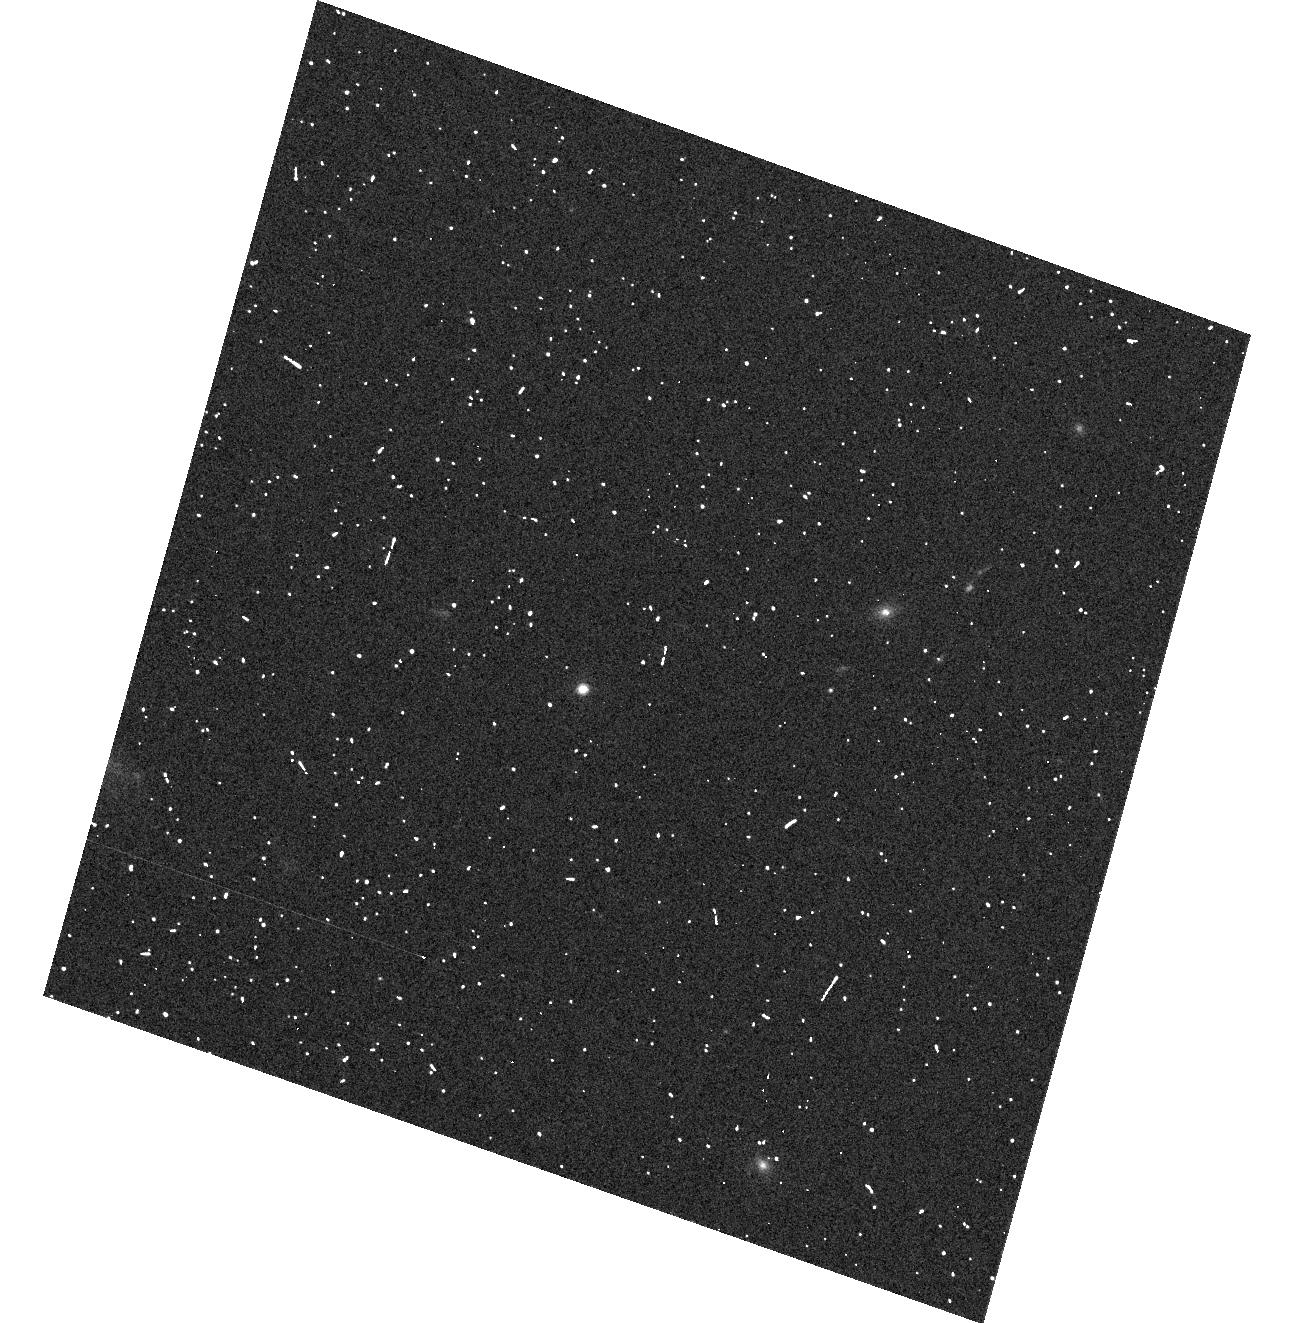
Target: 2M0036+18. Instrument: ACS/WFC. Filter: F606W. Exposure: 2 min. Observation ID: hst_10740_04_acs_wfc_f606w_j9j904

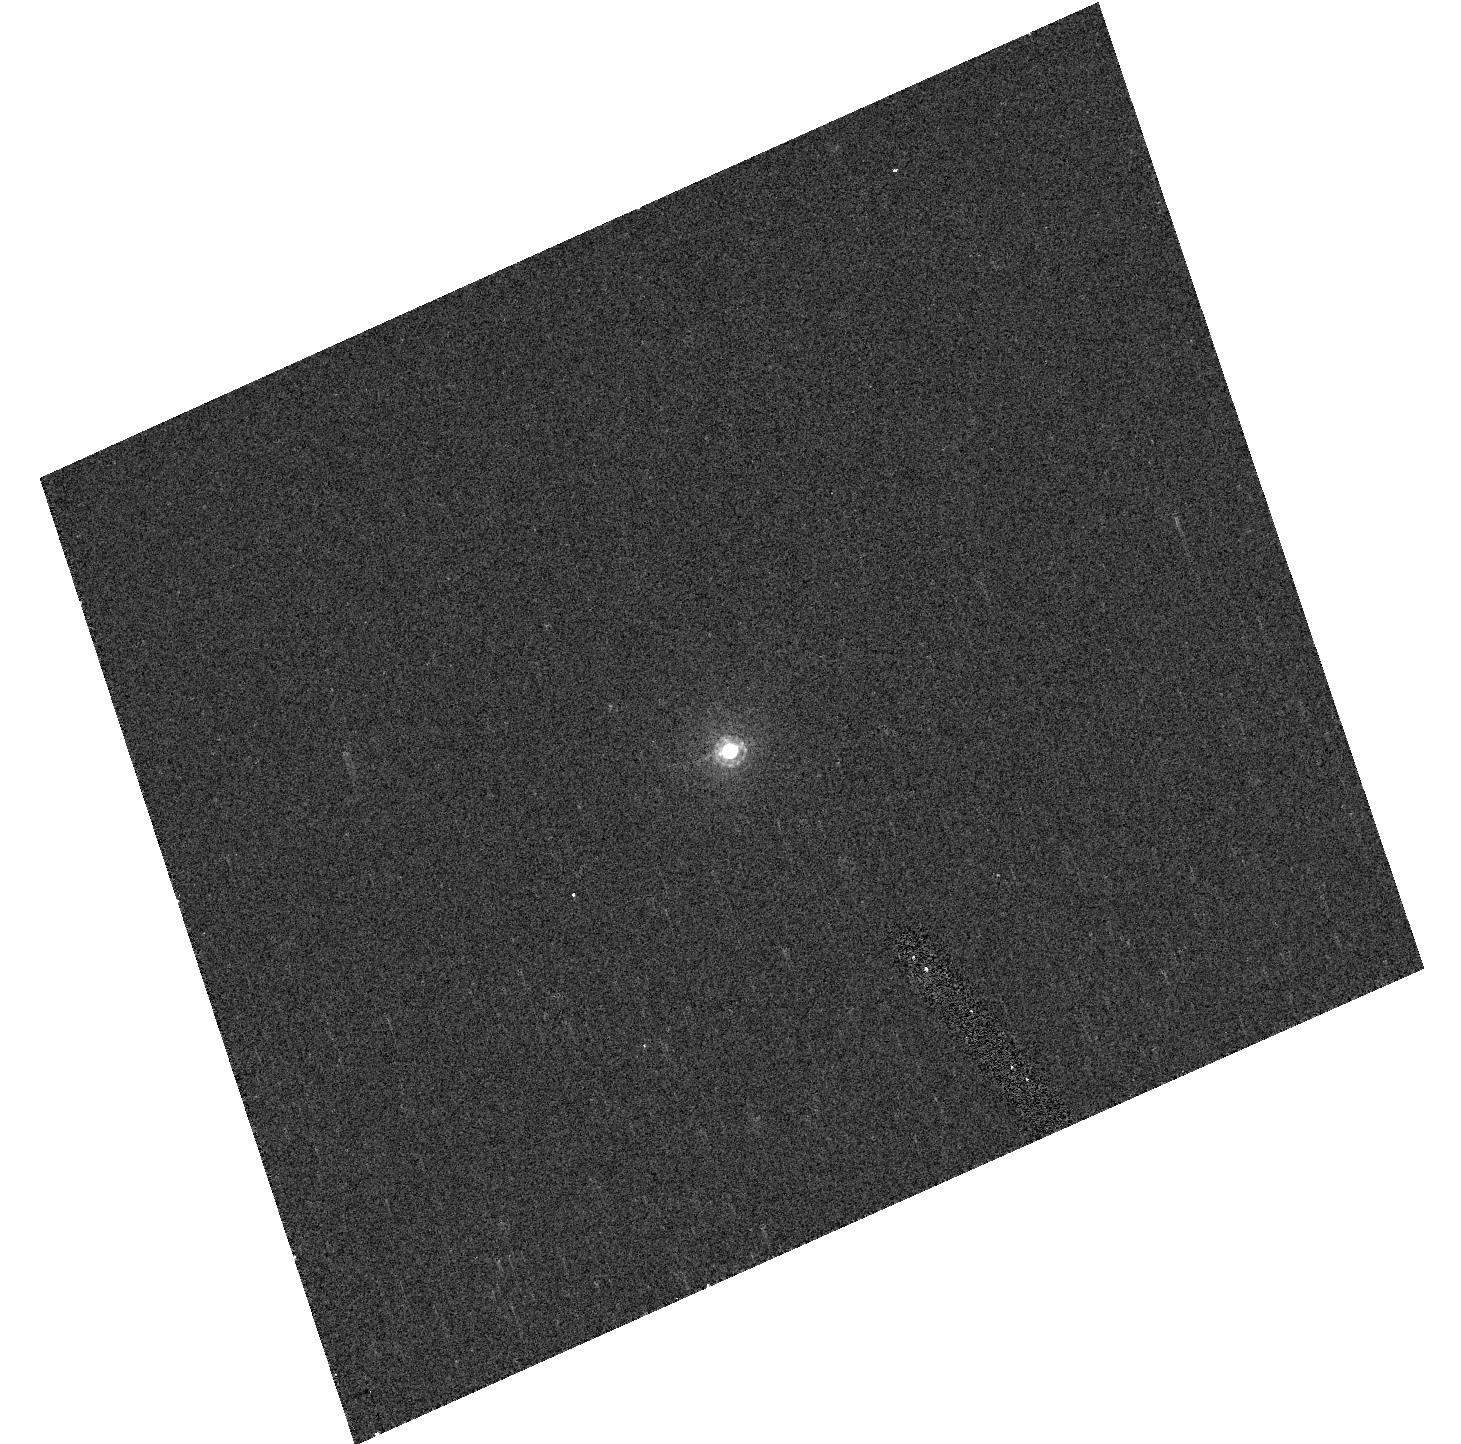
Target: SNAP-2. Instrument: ACS/HRC. Filter: F850LP. Exposure: 2 min. Observation ID: hst_10740_07_acs_hrc_f850lp_j9j907

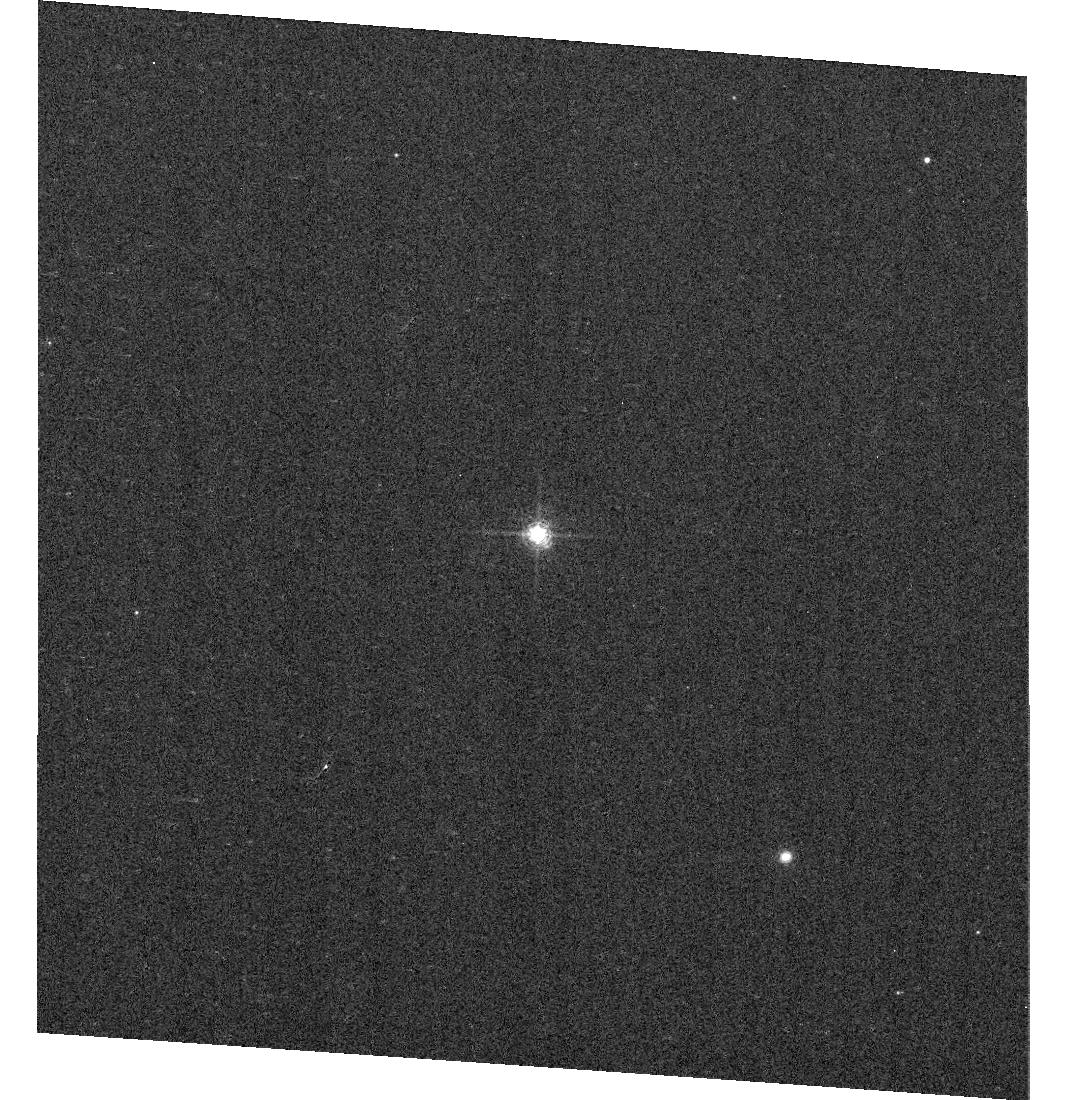
Target: GD71. Instrument: ACS/WFC. Filter: F658N. Exposure: 2 min. Observation ID: hst_10740_02_acs_wfc_f658n_j9j902

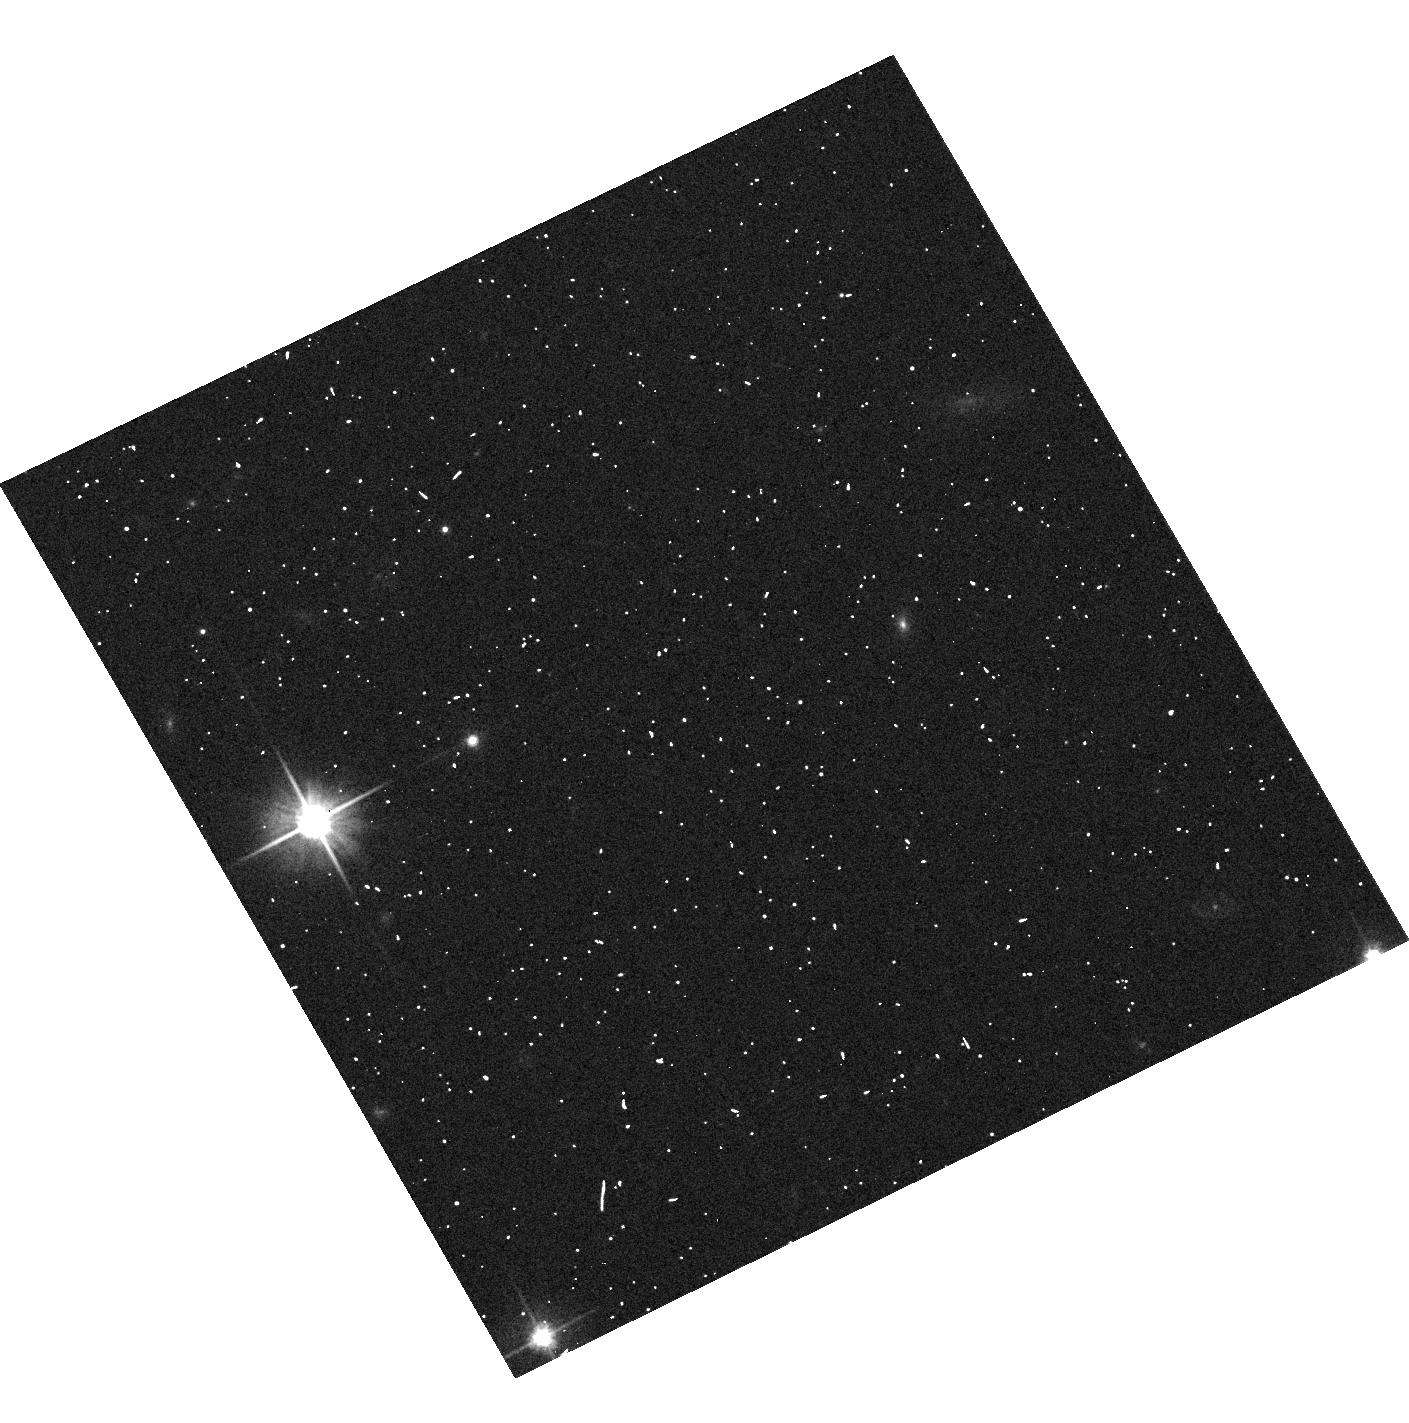
Target: 2M0559-14. Instrument: ACS/WFC. Filter: F606W. Exposure: 3 min. Observation ID: hst_10740_05_acs_wfc_f606w_j9j905

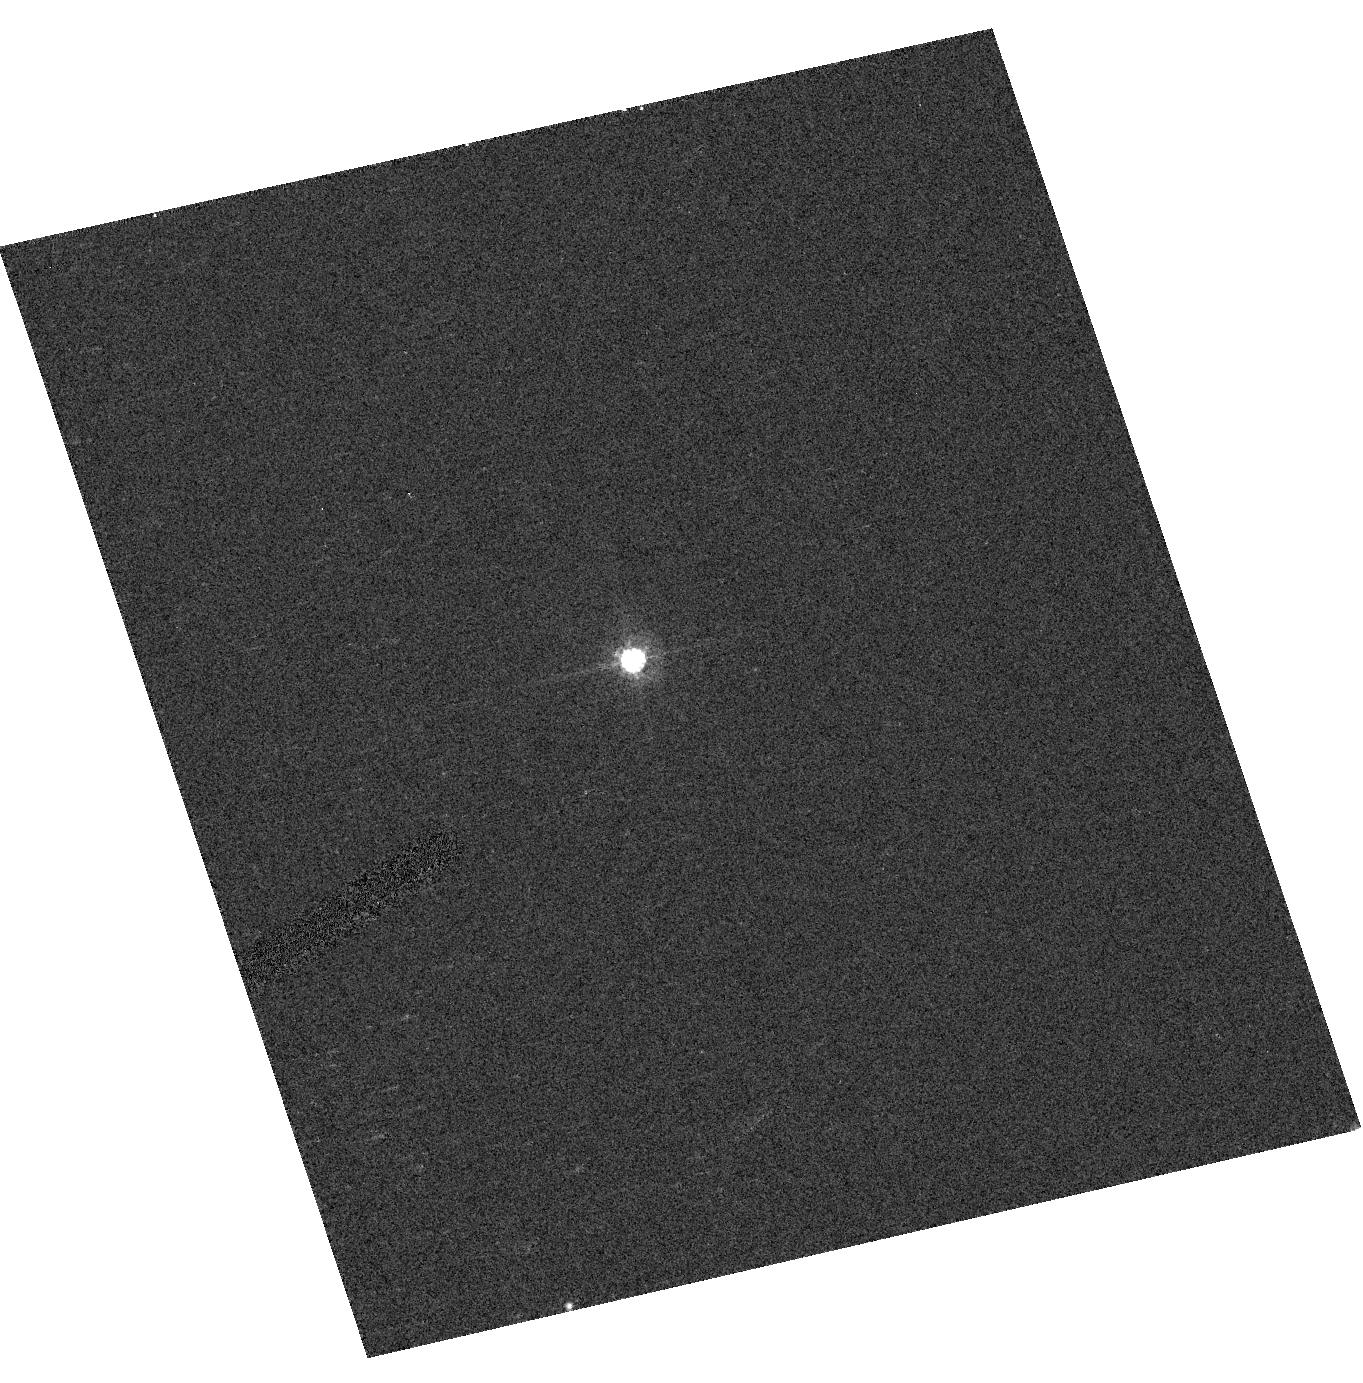
Target: VB-8. Instrument: ACS/HRC. Filter: F606W. Exposure: 2 min. Observation ID: hst_10740_03_acs_hrc_f606w_j9j903

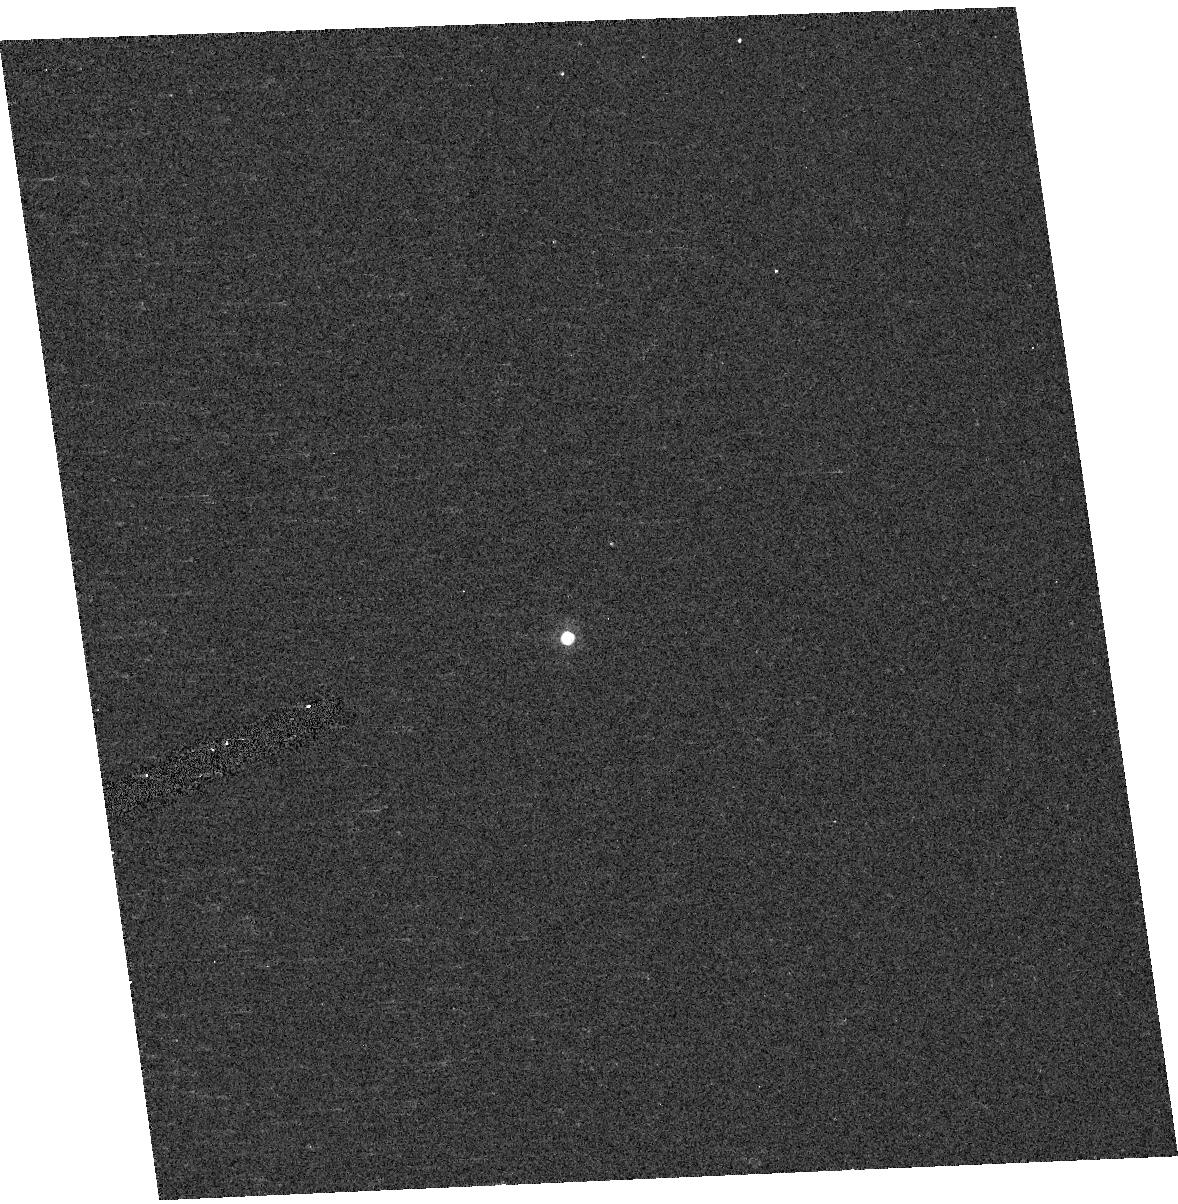
Target: WD1657+343. Instrument: ACS/HRC. Filter: F850LP. Exposure: 2 min. Observation ID: hst_10740_06_acs_hrc_f850lp_j9j906

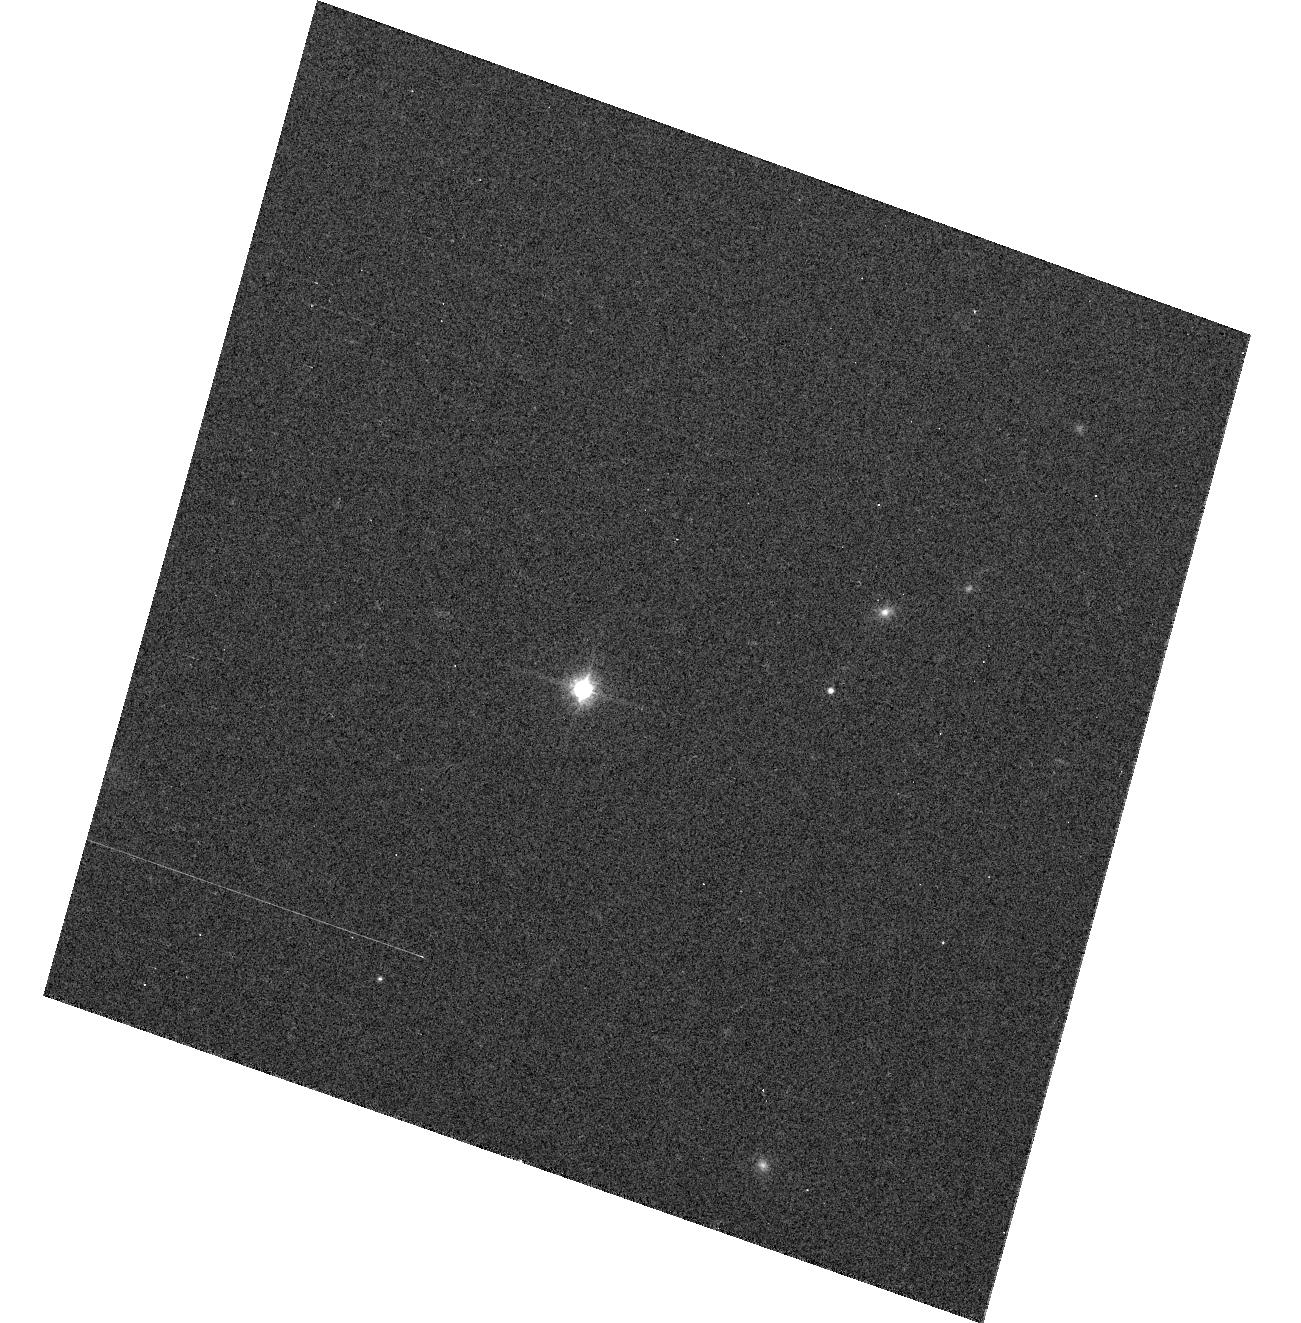
Target: 2M0036+18. Instrument: ACS/WFC. Filter: F814W. Exposure: 1 min. Observation ID: hst_10740_04_acs_wfc_f814w_j9j904

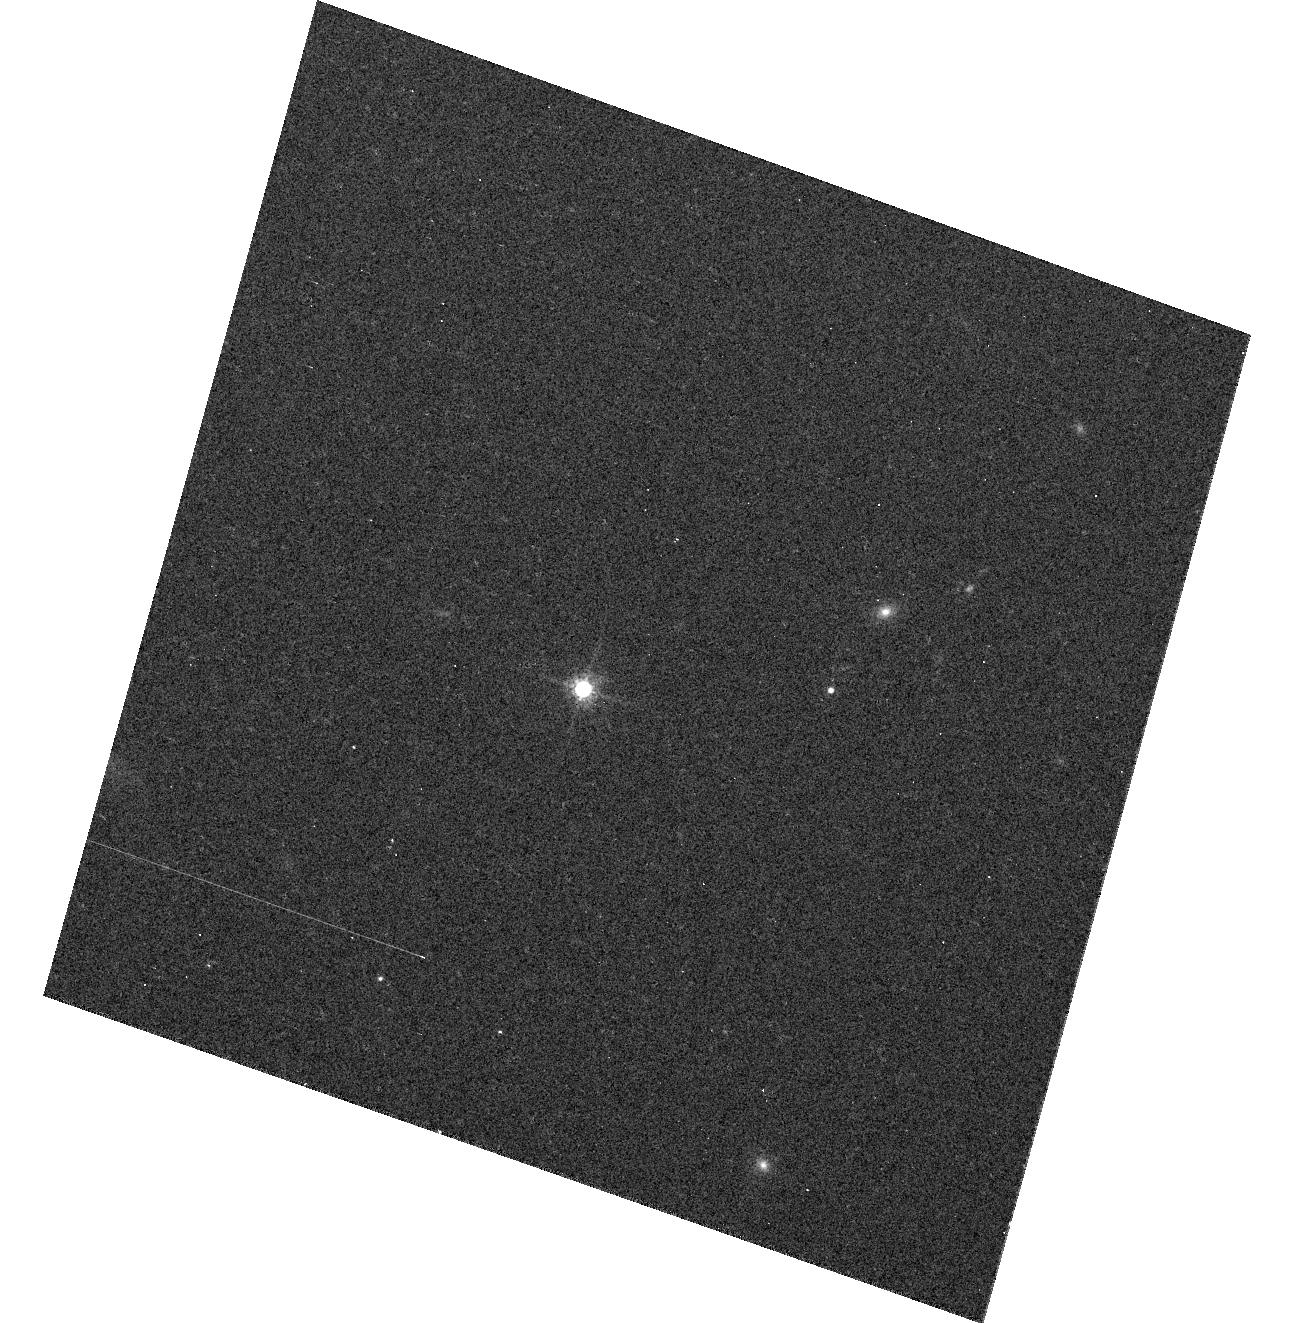
Target: 2M0036+18. Instrument: ACS/WFC. Filter: F775W. Exposure: 3 min. Observation ID: hst_10740_04_acs_wfc_f775w_j9j904

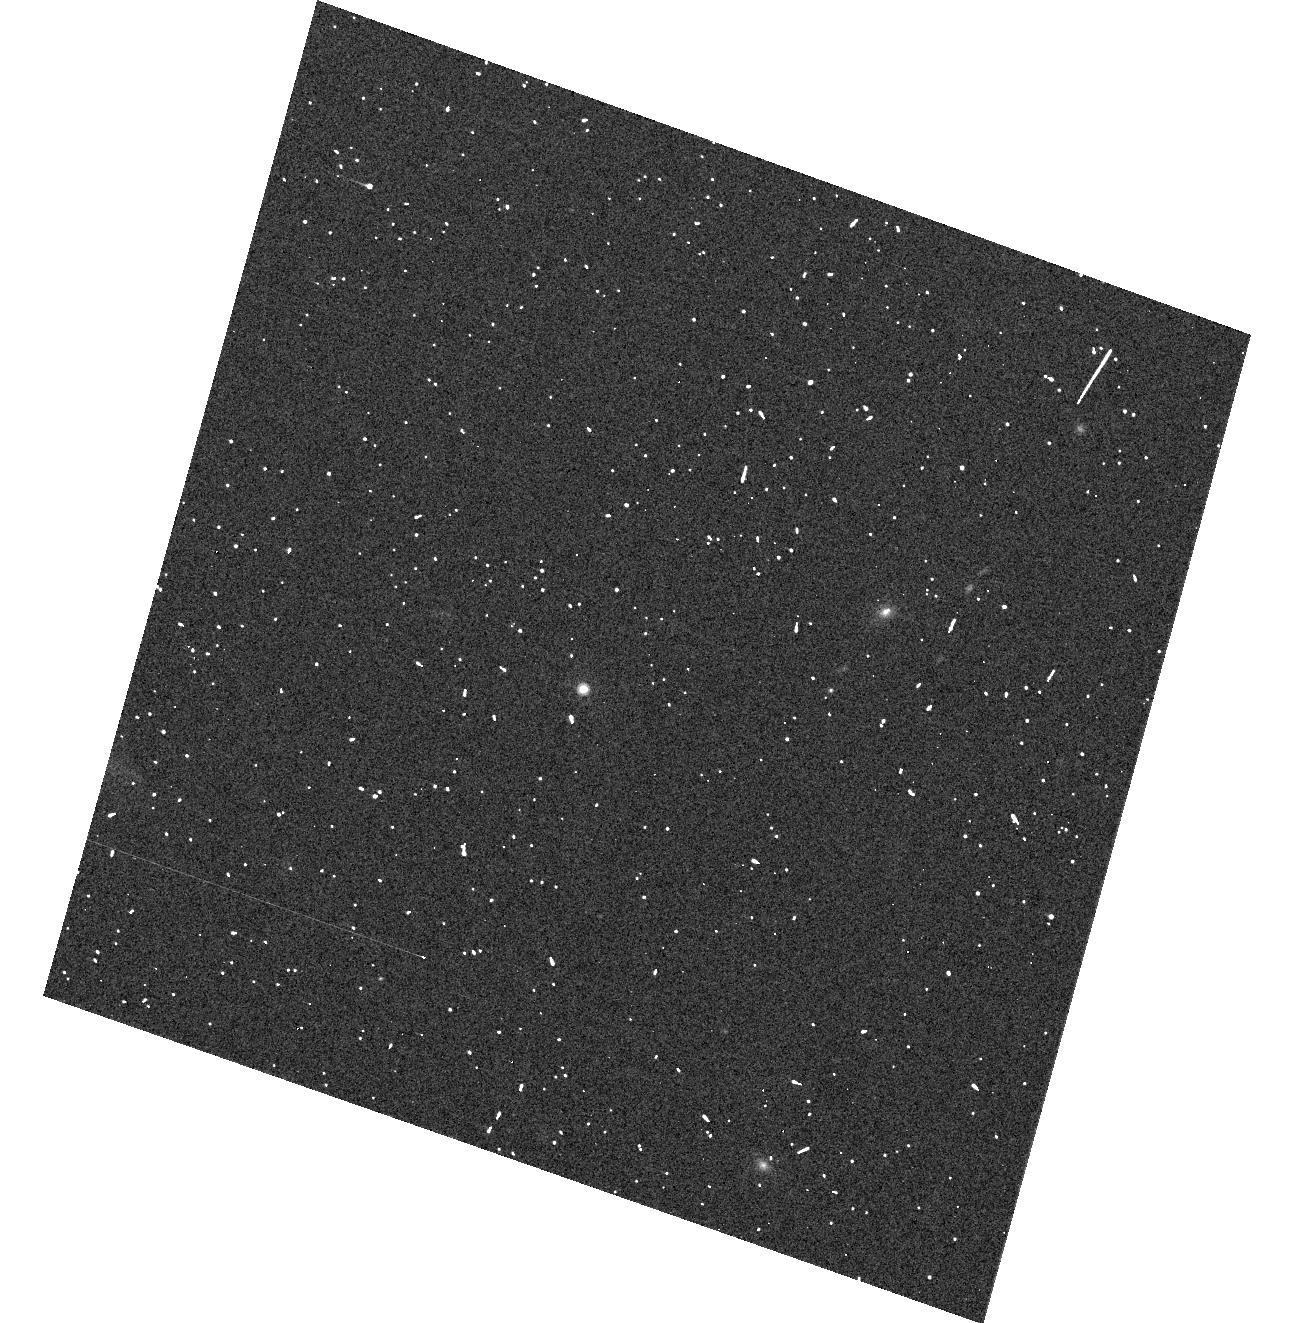
Target: 2M0036+18. Instrument: ACS/WFC. Filter: F625W. Exposure: 2 min. Observation ID: hst_10740_04_acs_wfc_f625w_j9j904

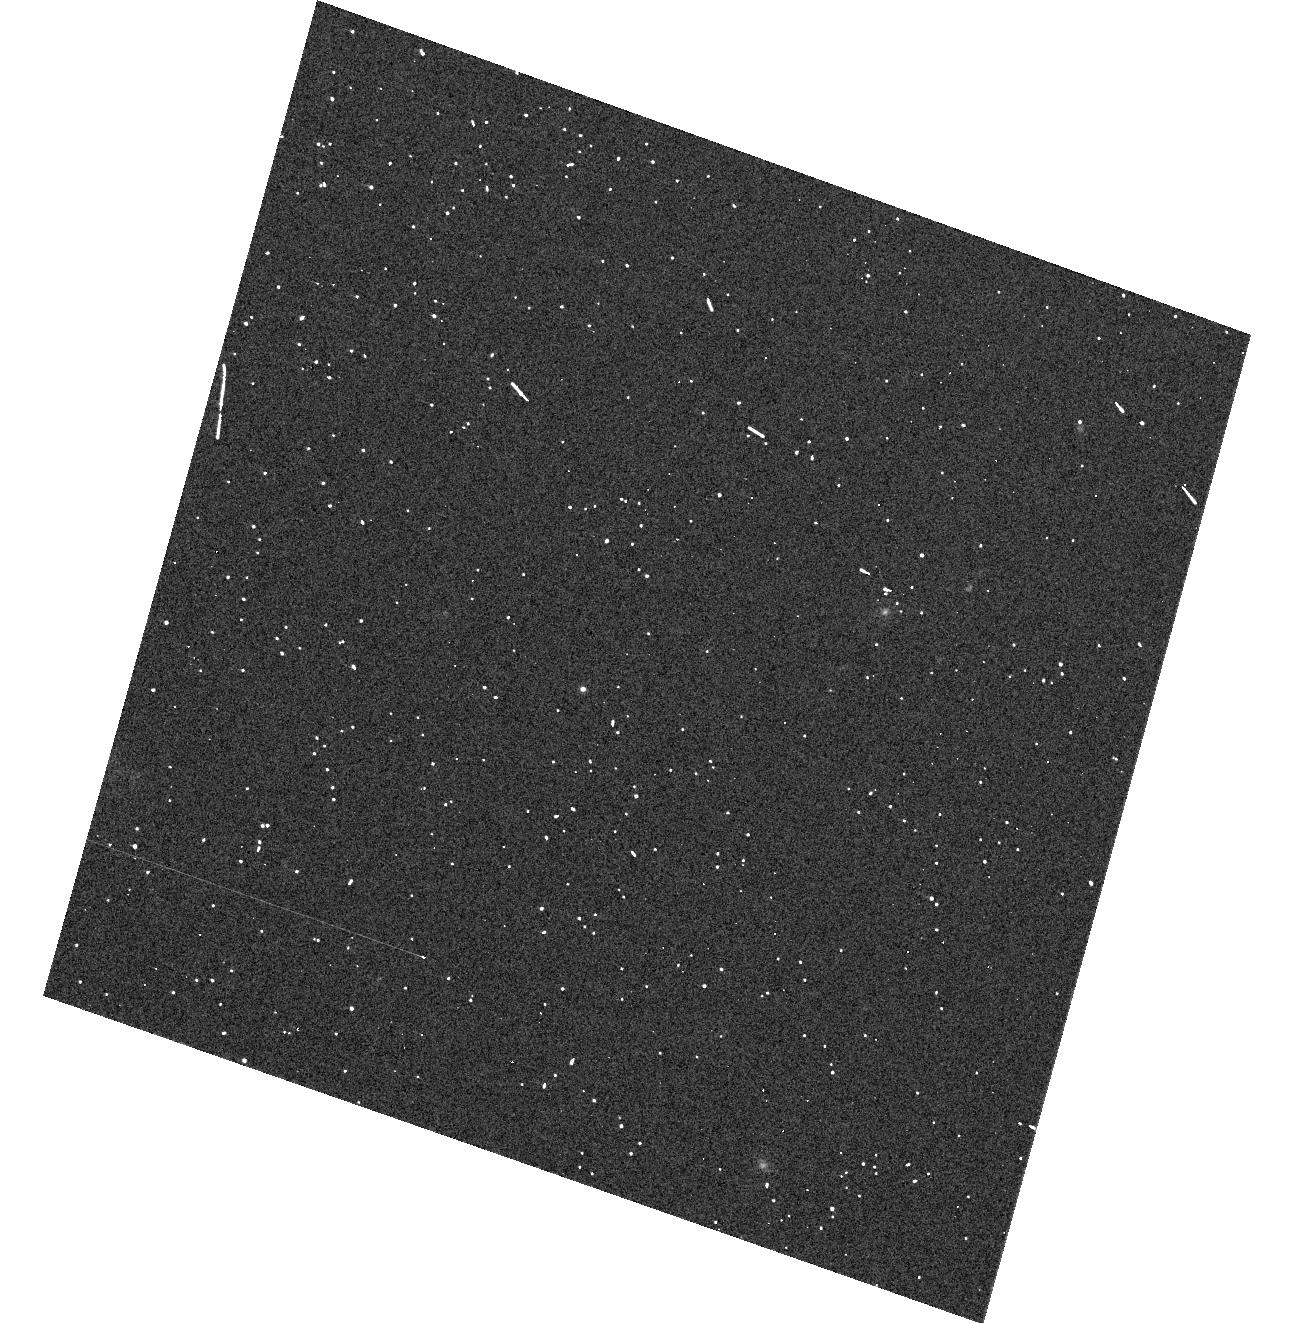
Target: 2M0036+18. Instrument: ACS/WFC. Filter: F555W. Exposure: 2 min. Observation ID: hst_10740_04_acs_wfc_f555w_j9j904

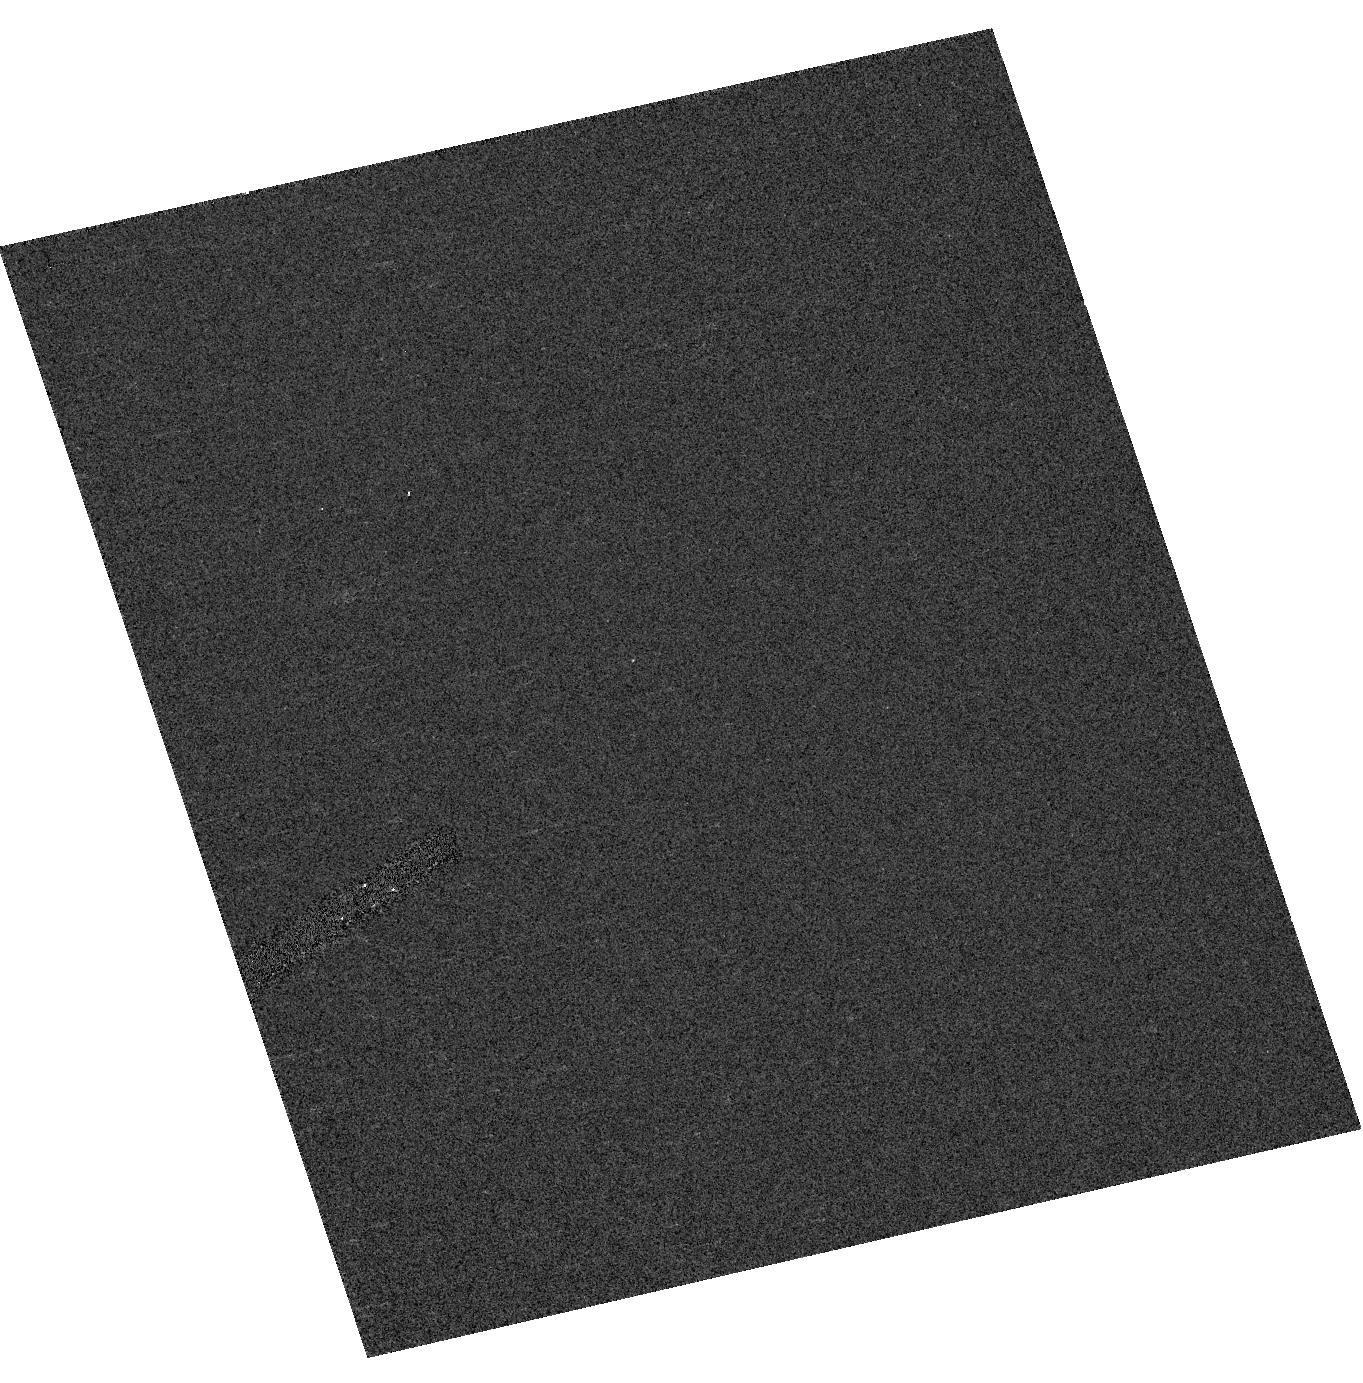
Target: VB-8. Instrument: ACS/HRC. Filter: F250W. Exposure: 2 min. Observation ID: hst_10740_03_acs_hrc_f250w_j9j903

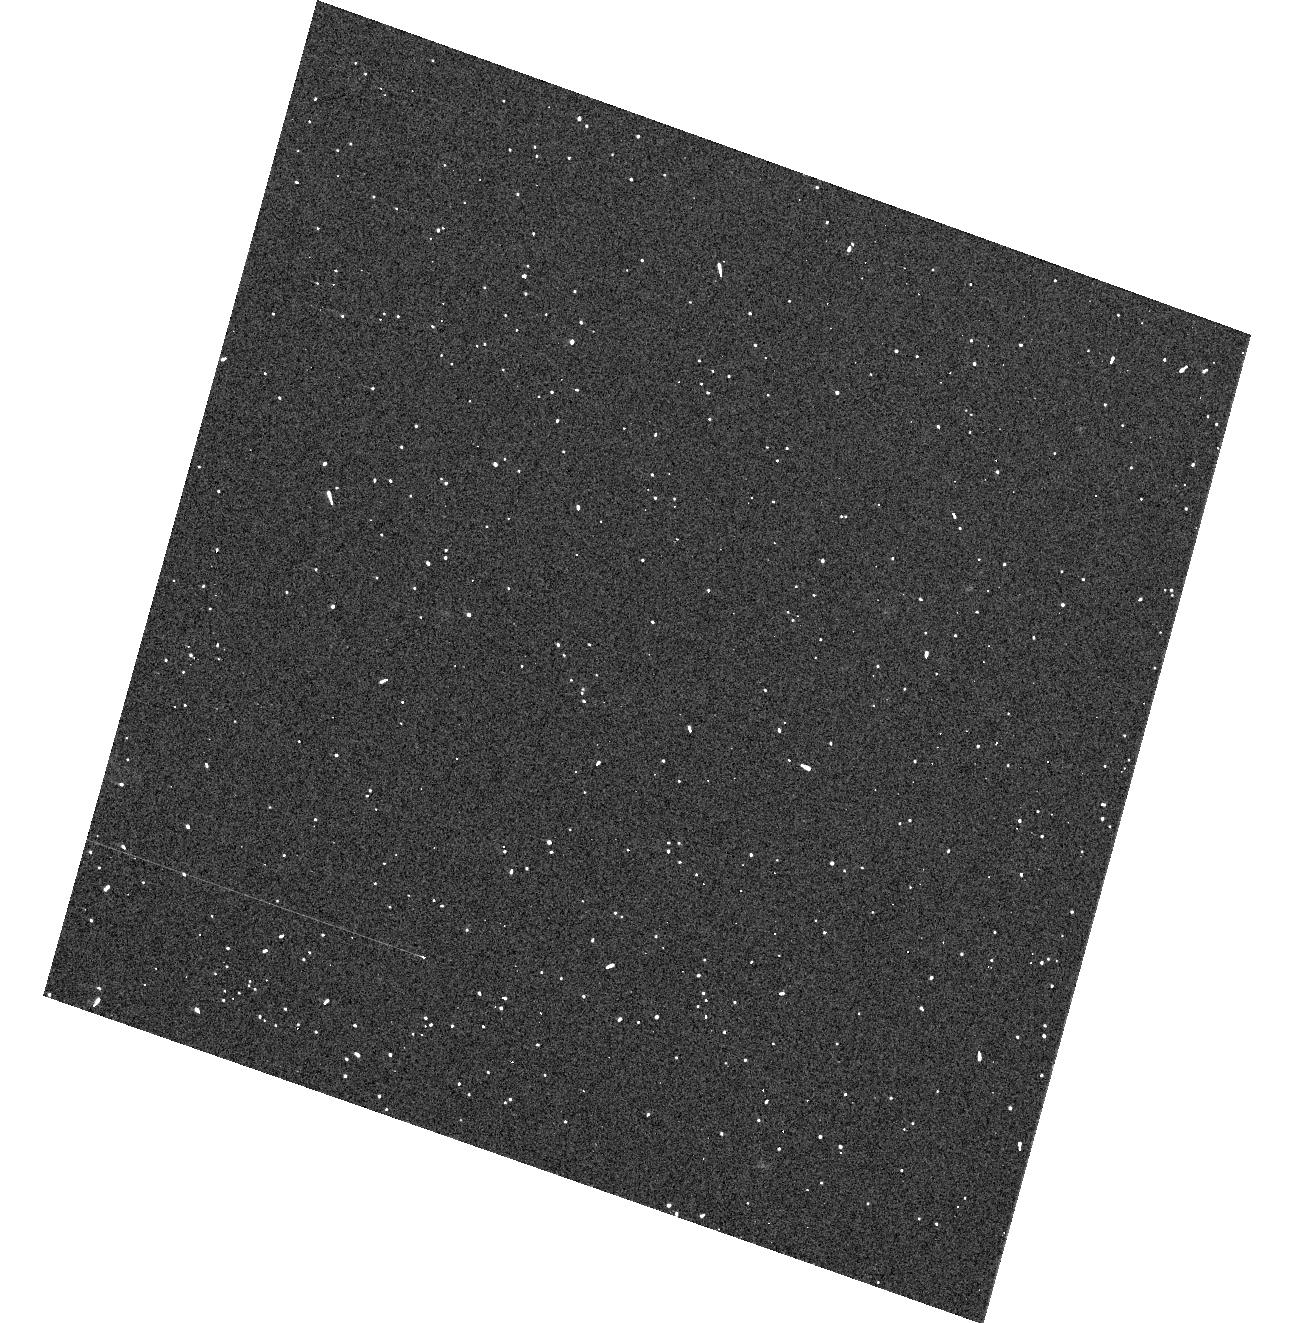
Target: 2M0036+18. Instrument: ACS/WFC. Filter: F435W. Exposure: 2 min. Observation ID: hst_10740_04_acs_wfc_f435w_j9j904

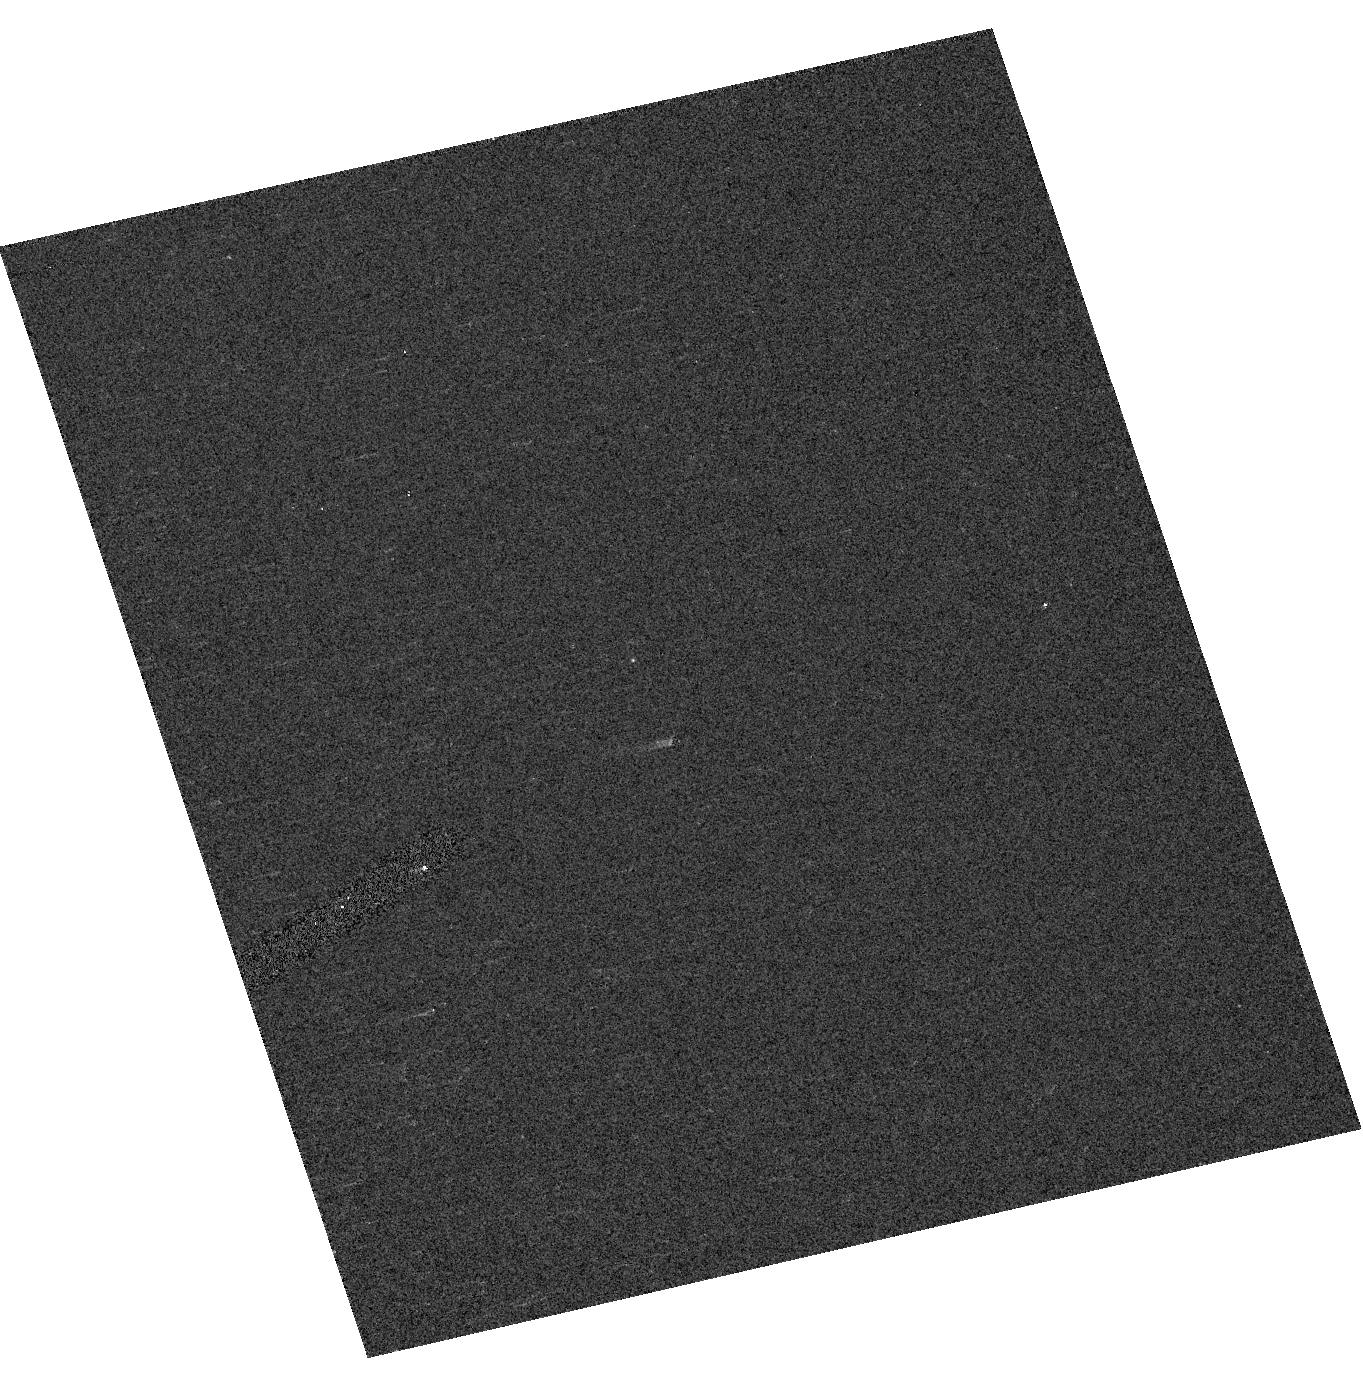
Target: VB-8. Instrument: ACS/HRC. Filter: F330W. Exposure: 2 min. Observation ID: hst_10740_03_acs_hrc_f330w_j9j903

Absolute Photometric & Spectrophometric Calibration (PI: Bohlin, Ralph C.)

This program has several goals: 1.)Verify repeatability of the ACS instrumentation on a single bright star to +/-0.2%. 2.)Determine any shift in the filter bandpasses since the preflight lab measurements. 3.)Determine the relative magnitude of the 3 primary WD calibrators to 0.1%. 4.)Refine the sensitivity calibration of the CCD prism and grisms at field center and determine the repeatability accuracy of this calibration. 5.)Determine the level of variability of the three HST red standard stars: VB-8 (M7), 2M0038+18 (L3.5) and 2M0559-14 (T5), and also measure their short wavelength (<7000A) fluxes. 6.)Cross calibrate with a faint STIS and NICMOS standard WD and solar analog star.